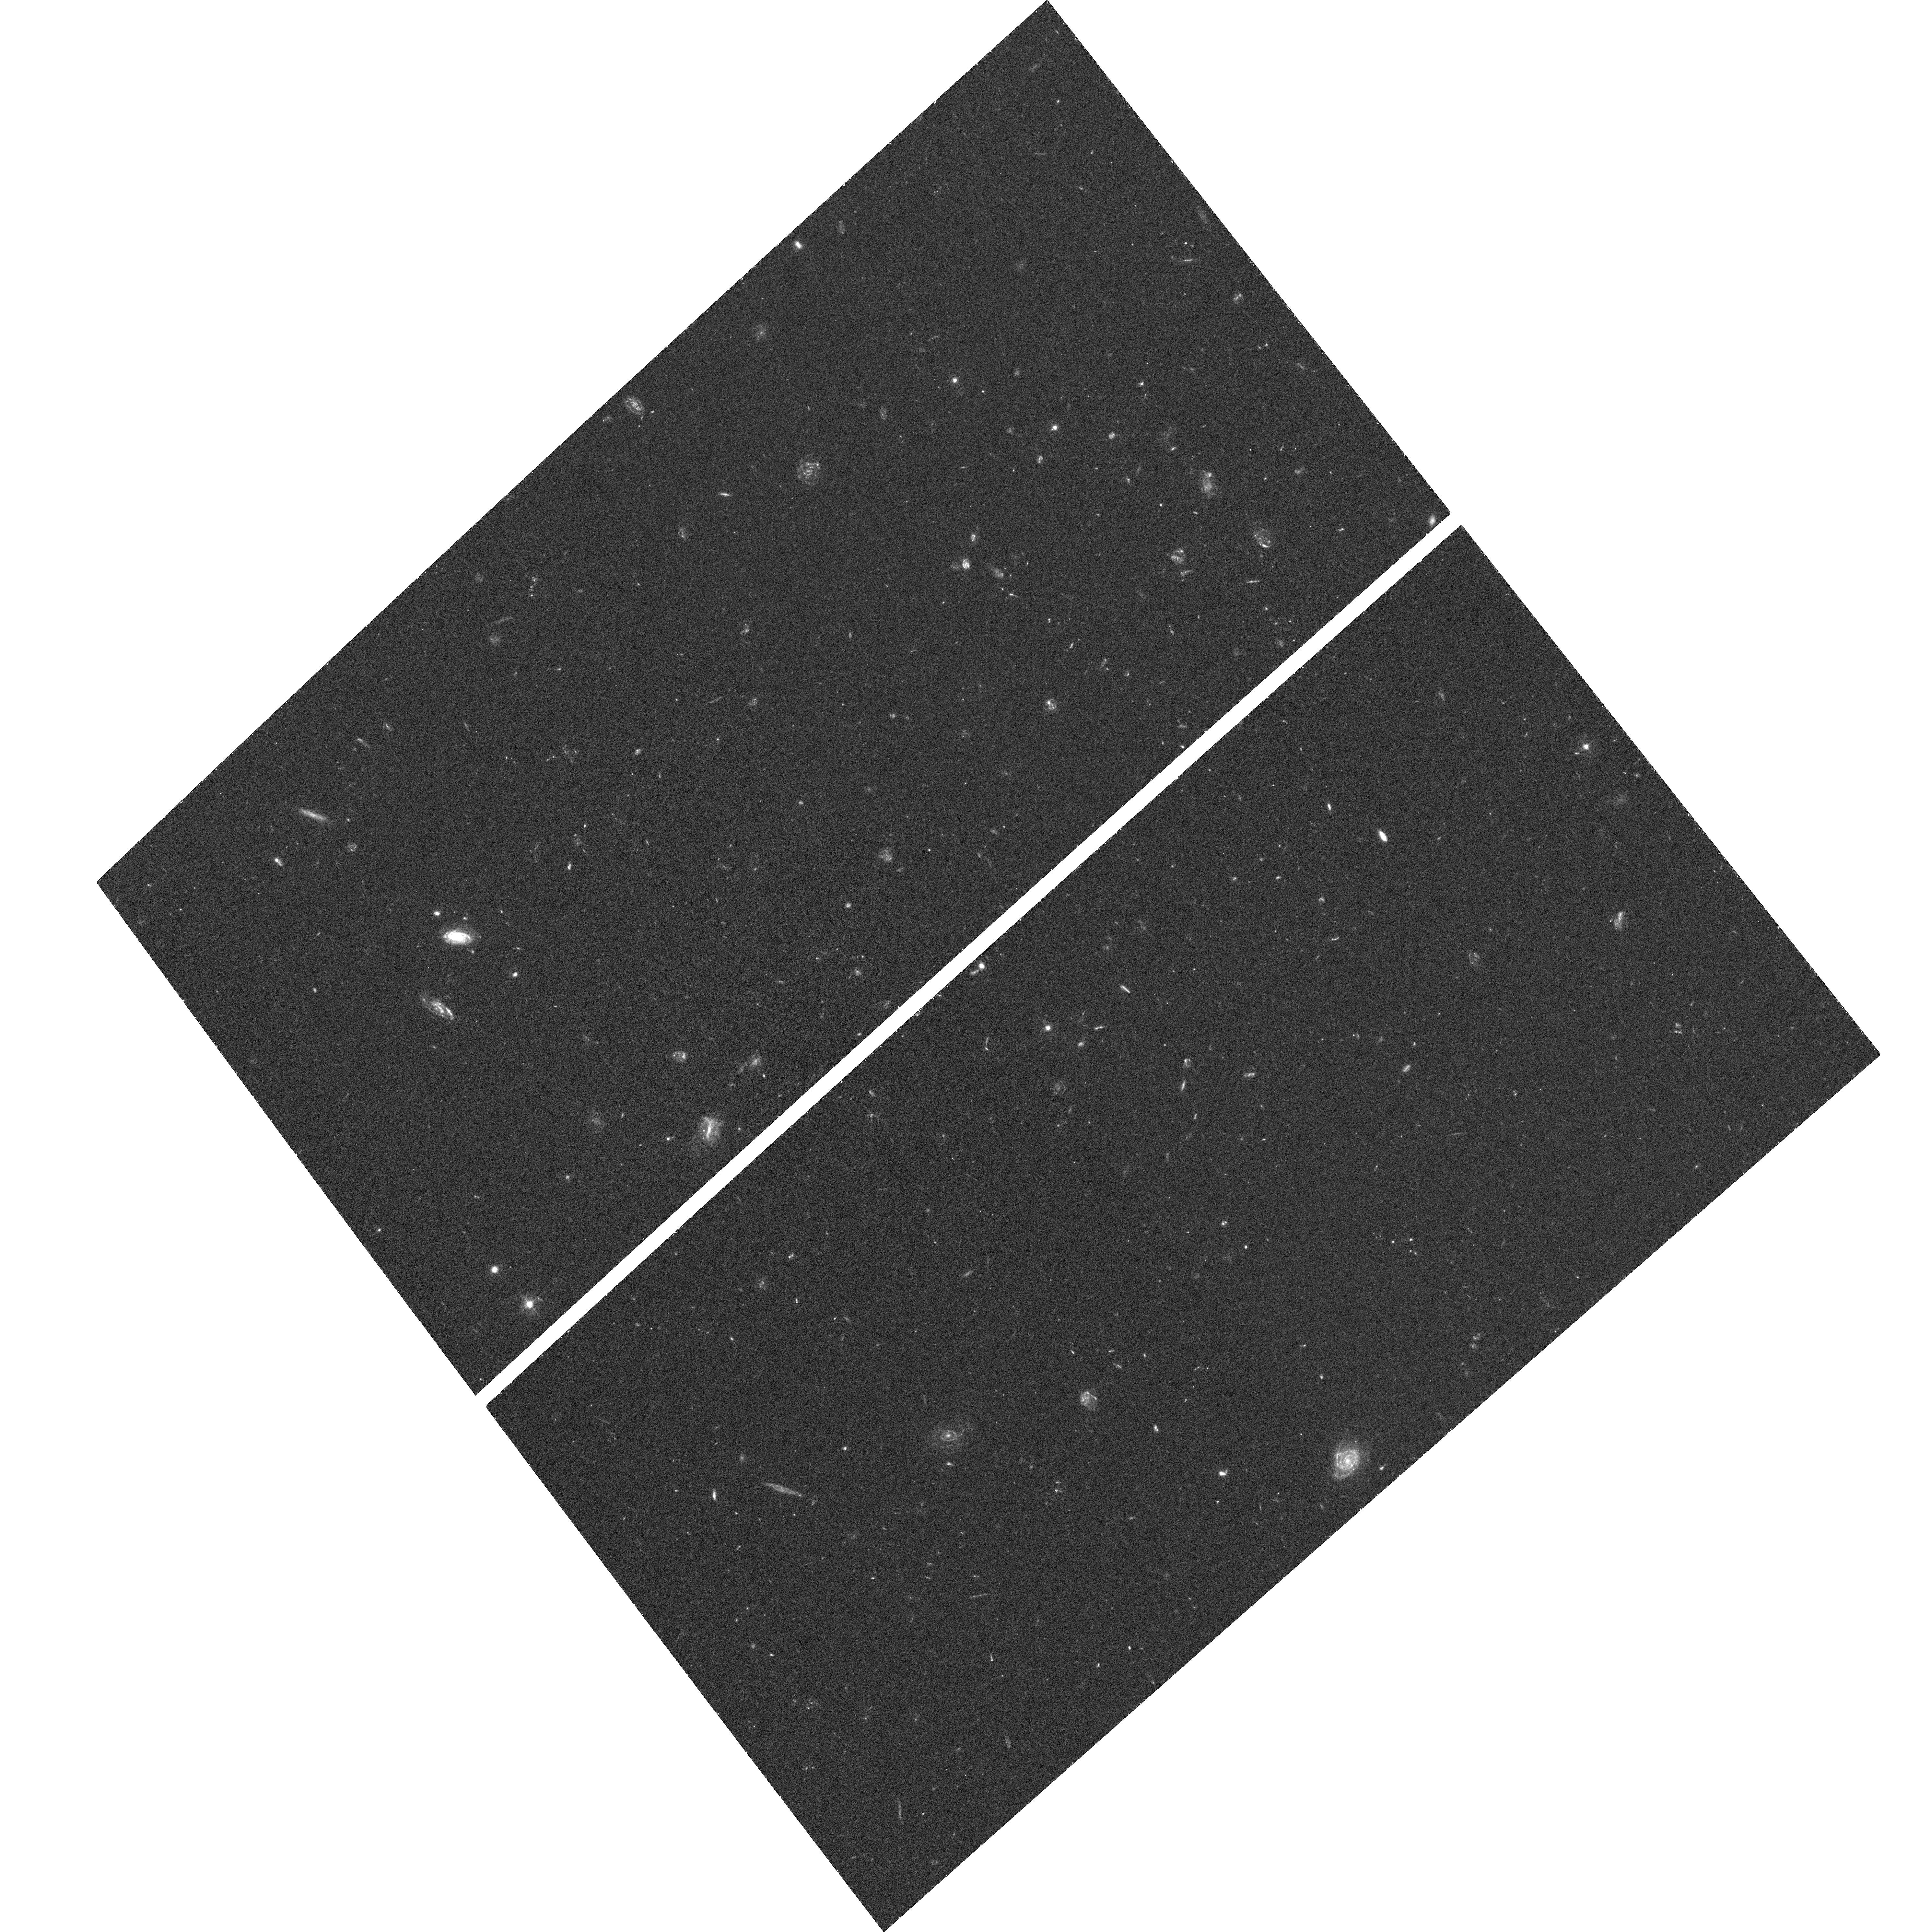
Target: CDF-SOUTH-UDF. Instrument: ACS/WFC. Filter: F435W. Exposure: 1.3 h. Observation ID: hst_10086_7d_acs_wfc_f435w_j8wc7d

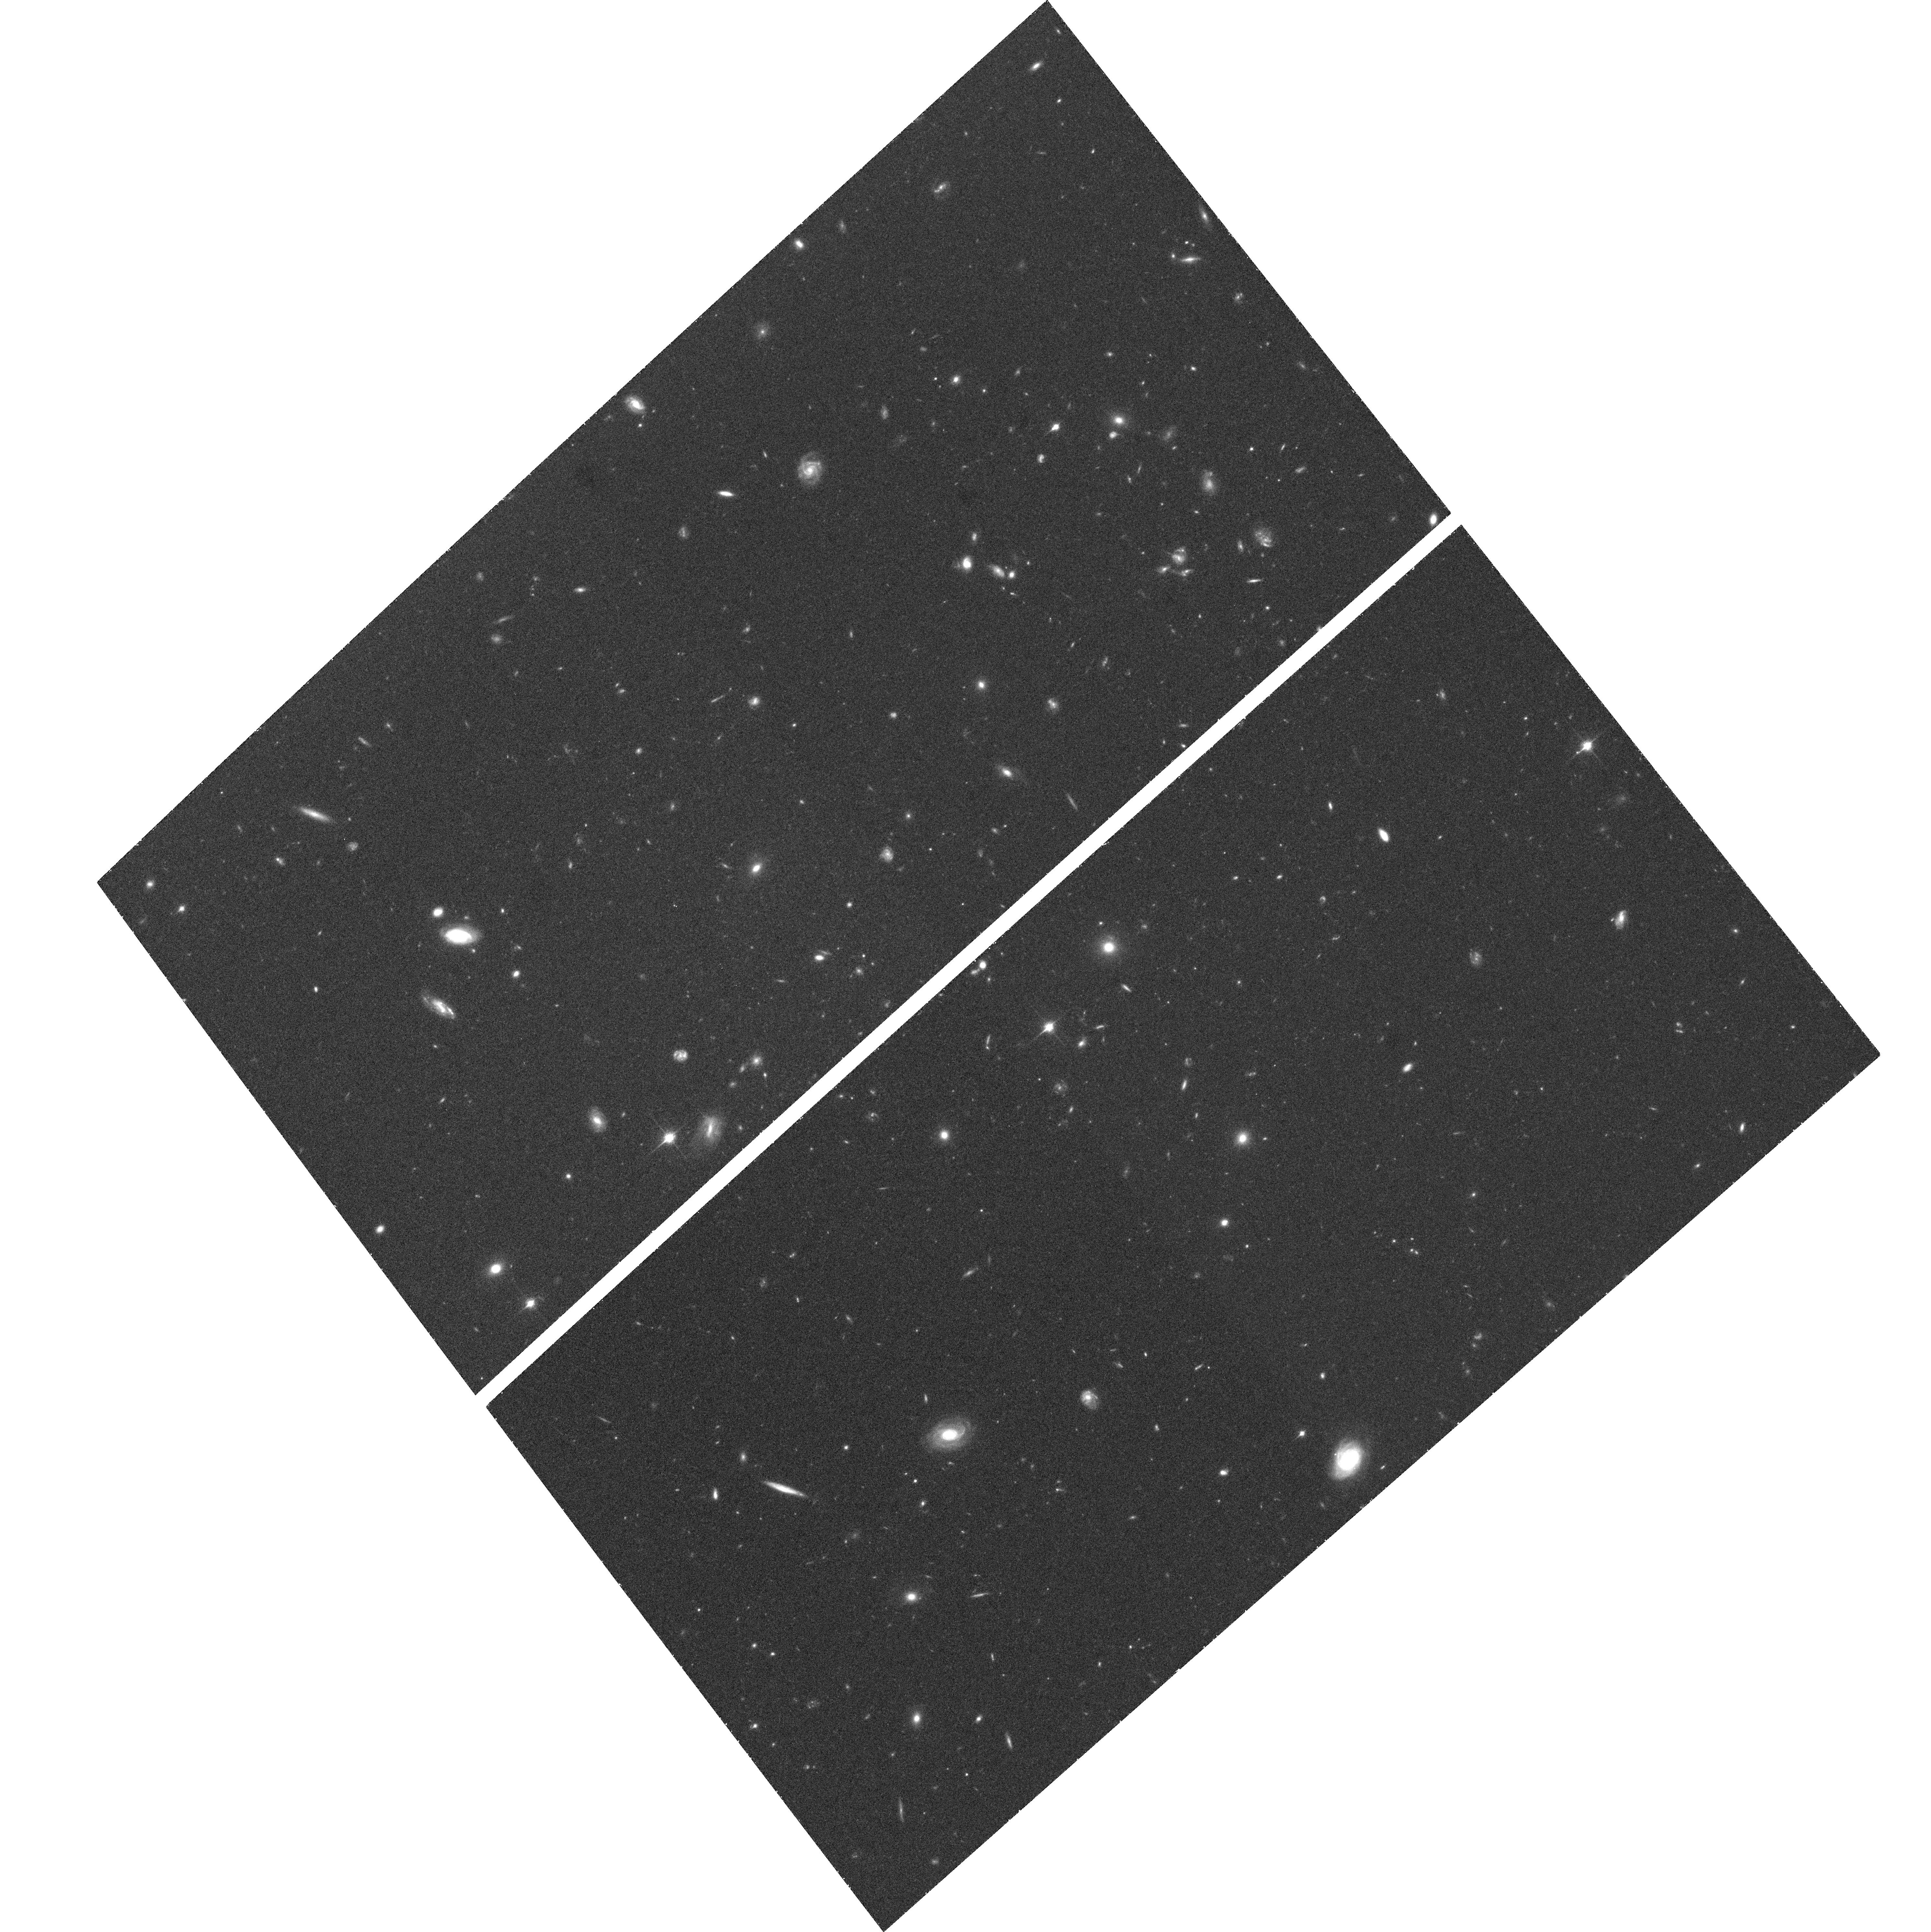
Target: CDF-SOUTH-UDF. Instrument: ACS/WFC. Filter: F850LP. Exposure: 1.3 h. Observation ID: hst_10086_7c_acs_wfc_f850lp_j8wc7c

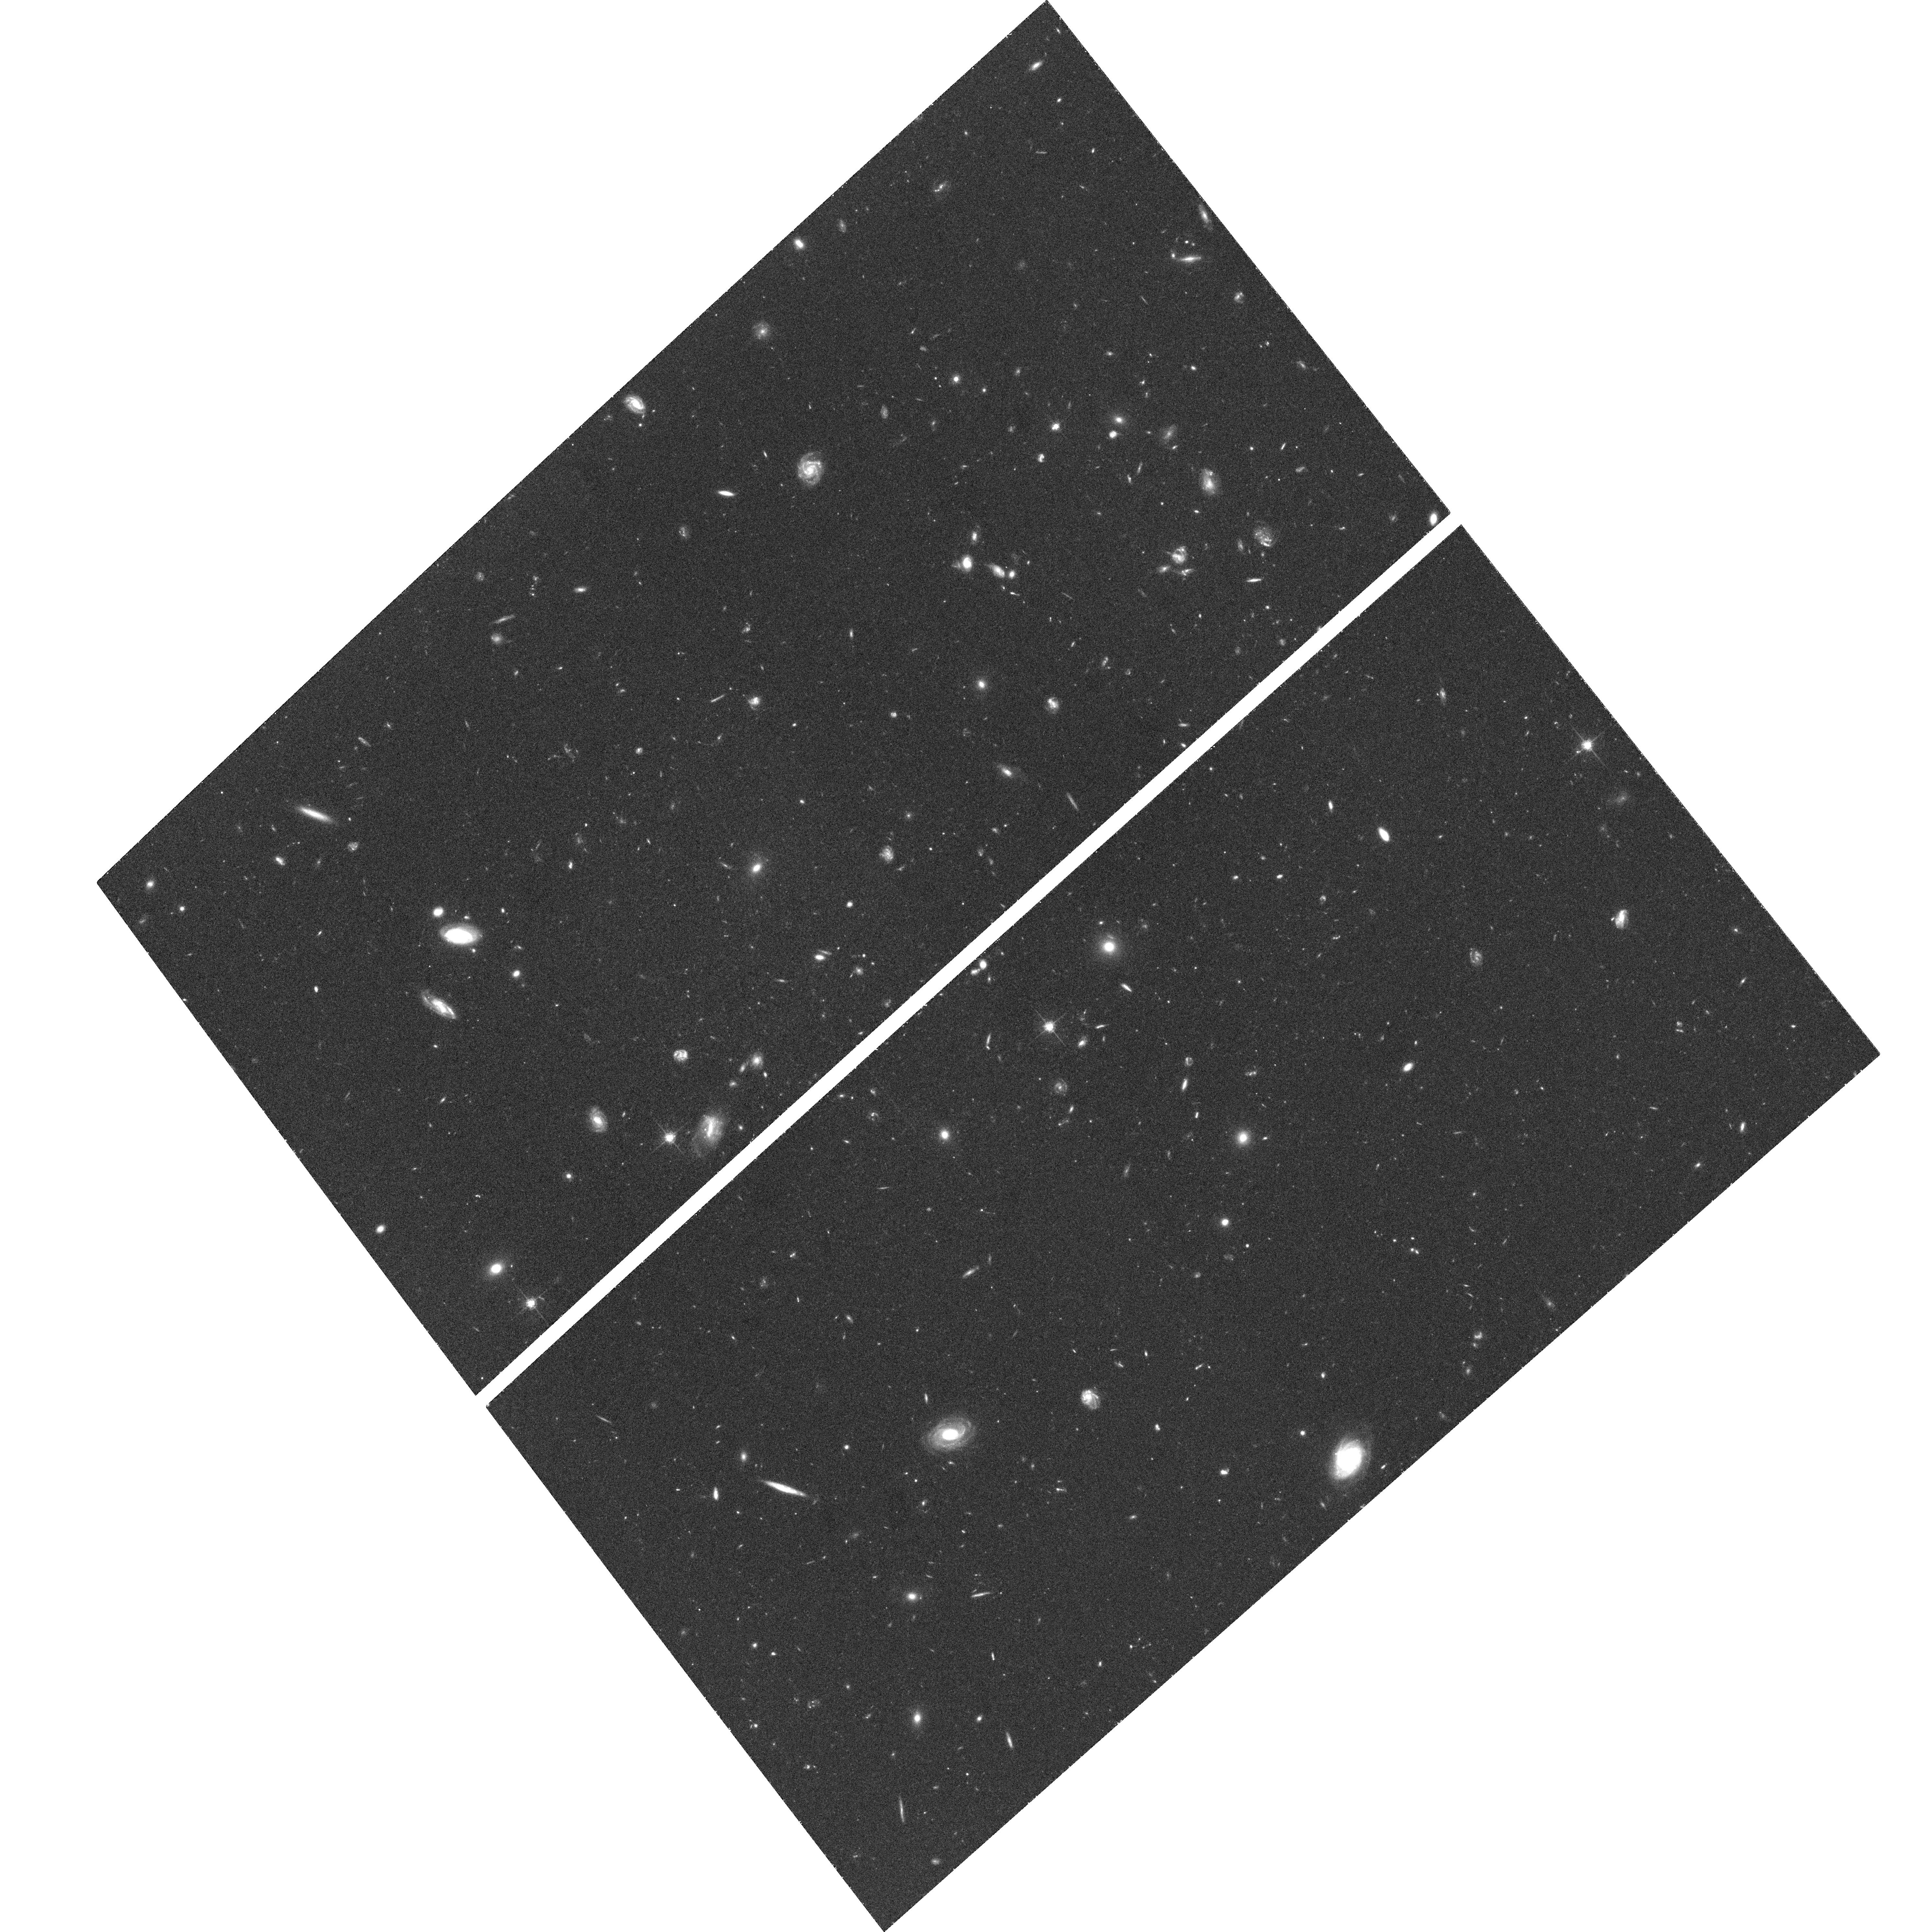
Target: CDF-SOUTH-UDF. Instrument: ACS/WFC. Filter: F775W. Exposure: 1.3 h. Observation ID: hst_10086_83_acs_wfc_f775w_j8wc83

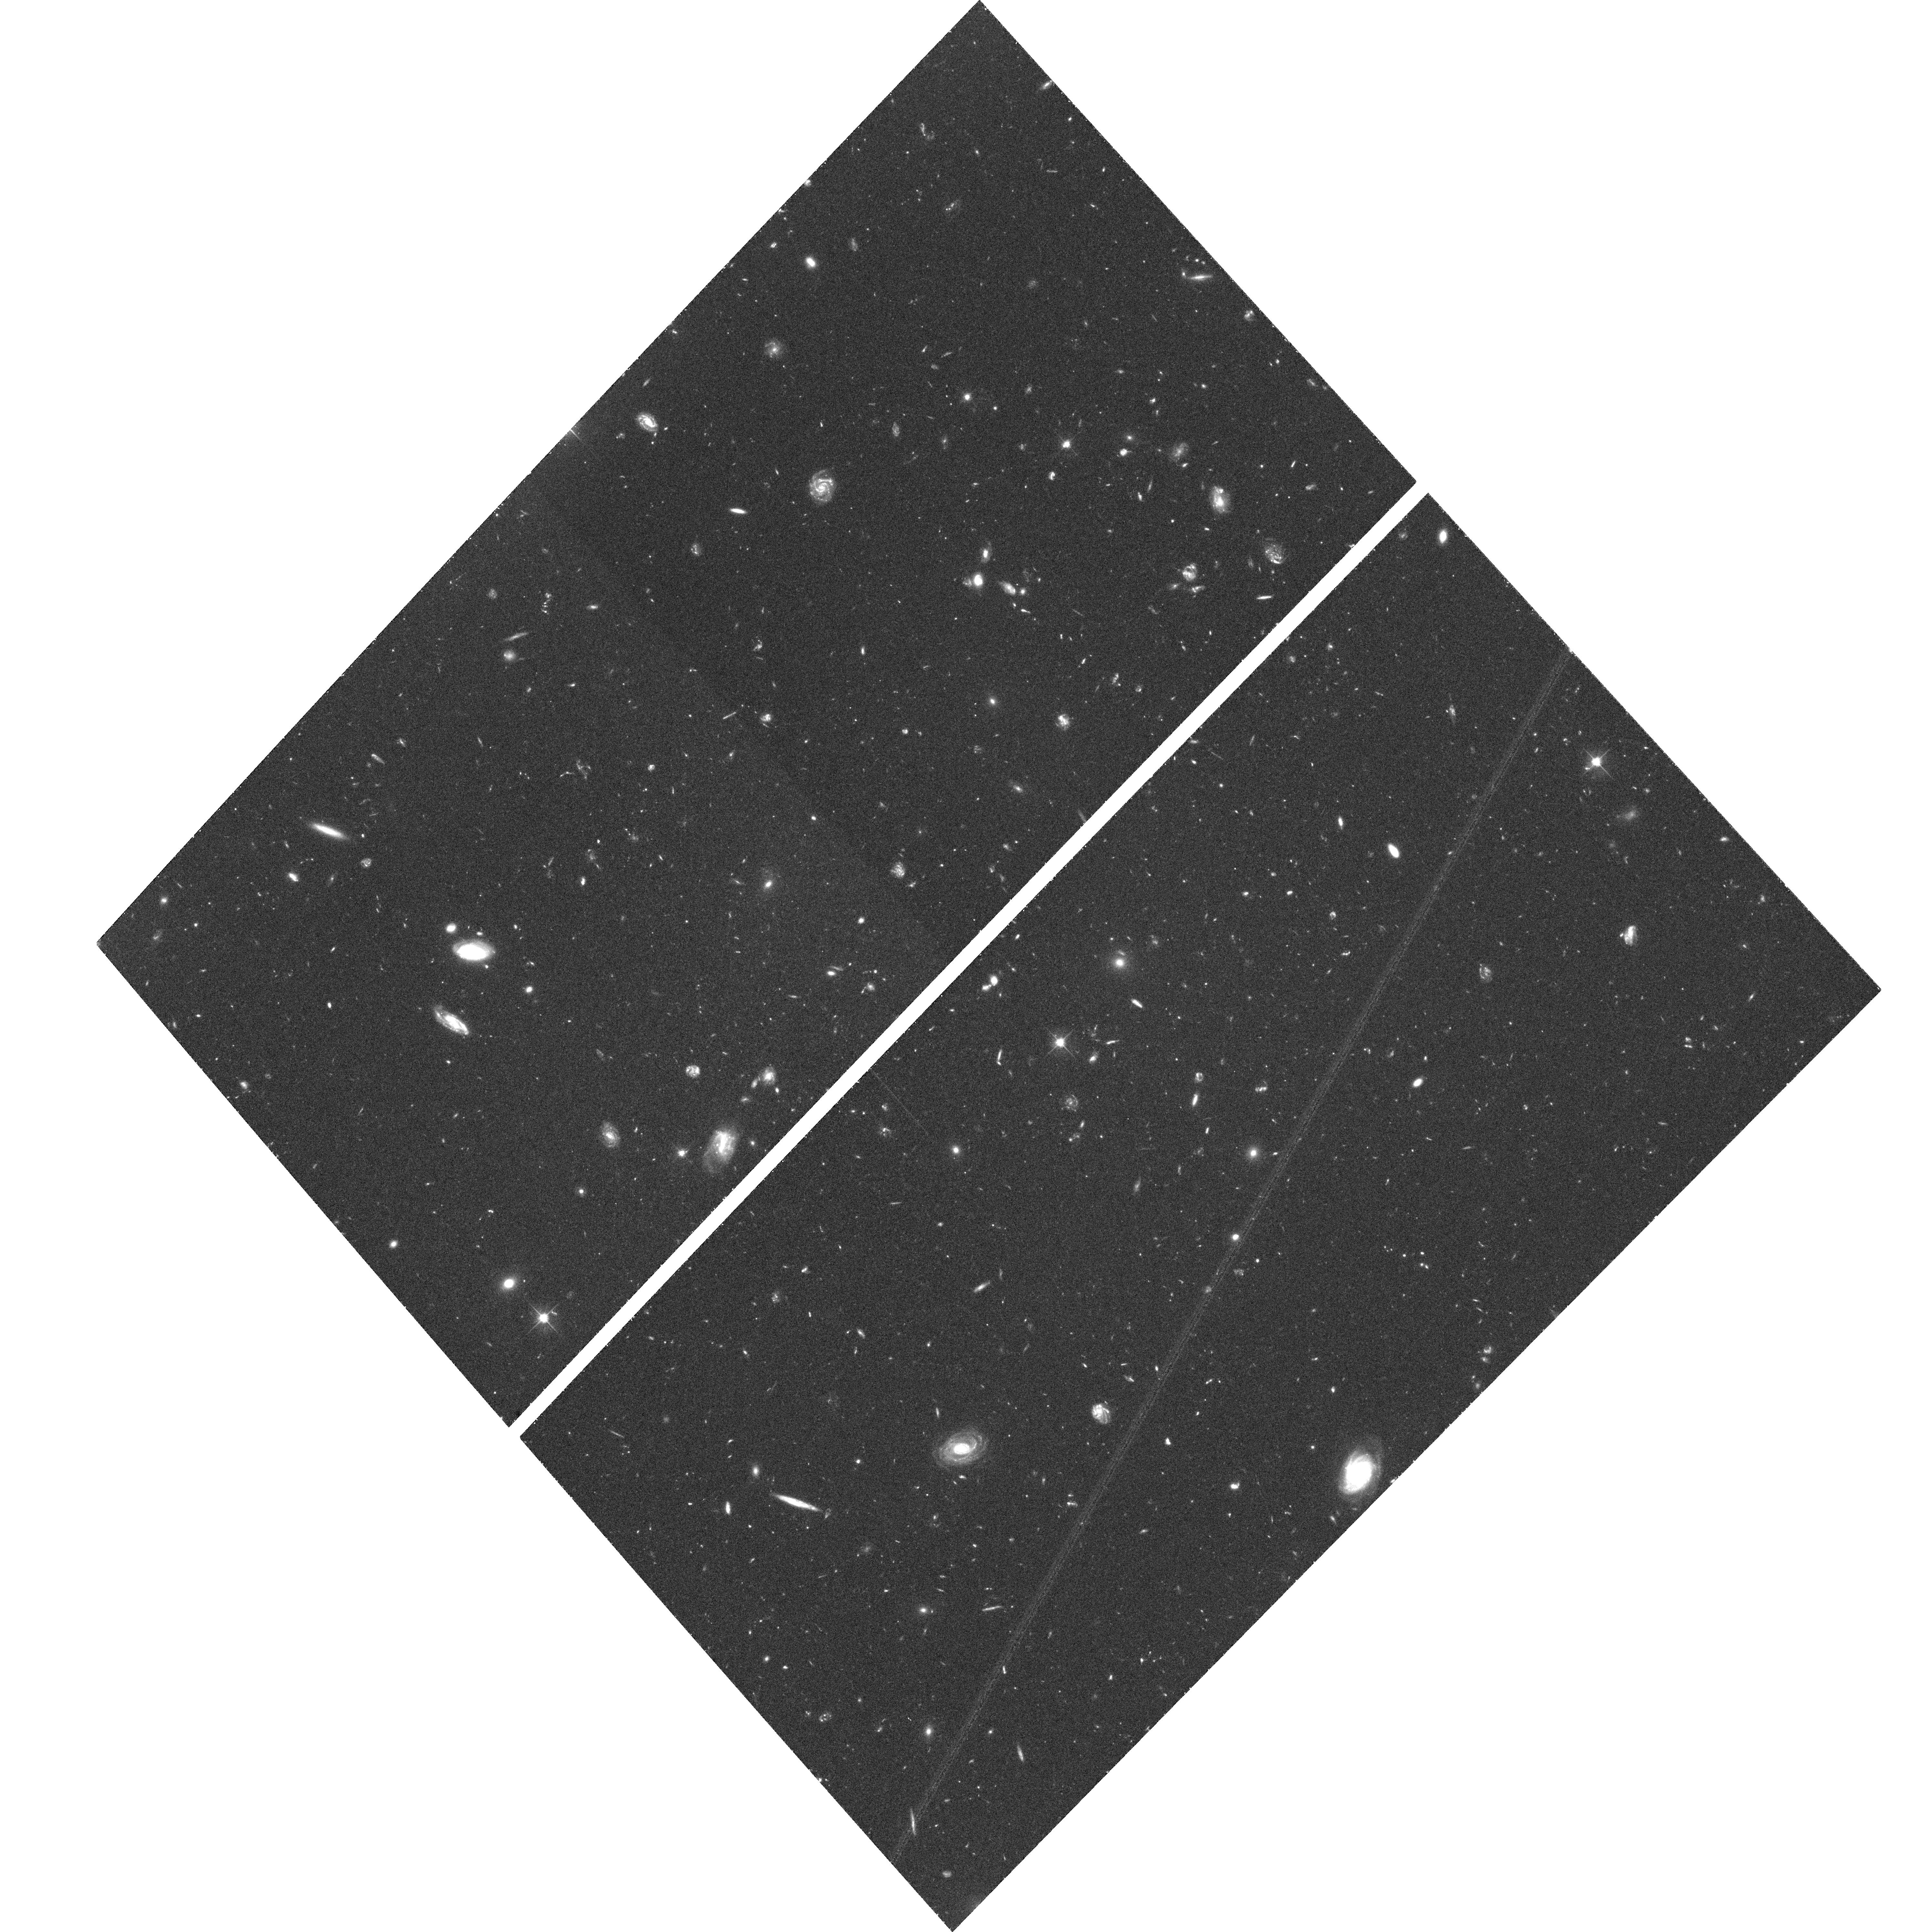
Target: CDF-SOUTH-UDF. Instrument: ACS/WFC. Filter: F606W. Exposure: 1.4 h. Observation ID: hst_10086_87_acs_wfc_f606w_j8wc87

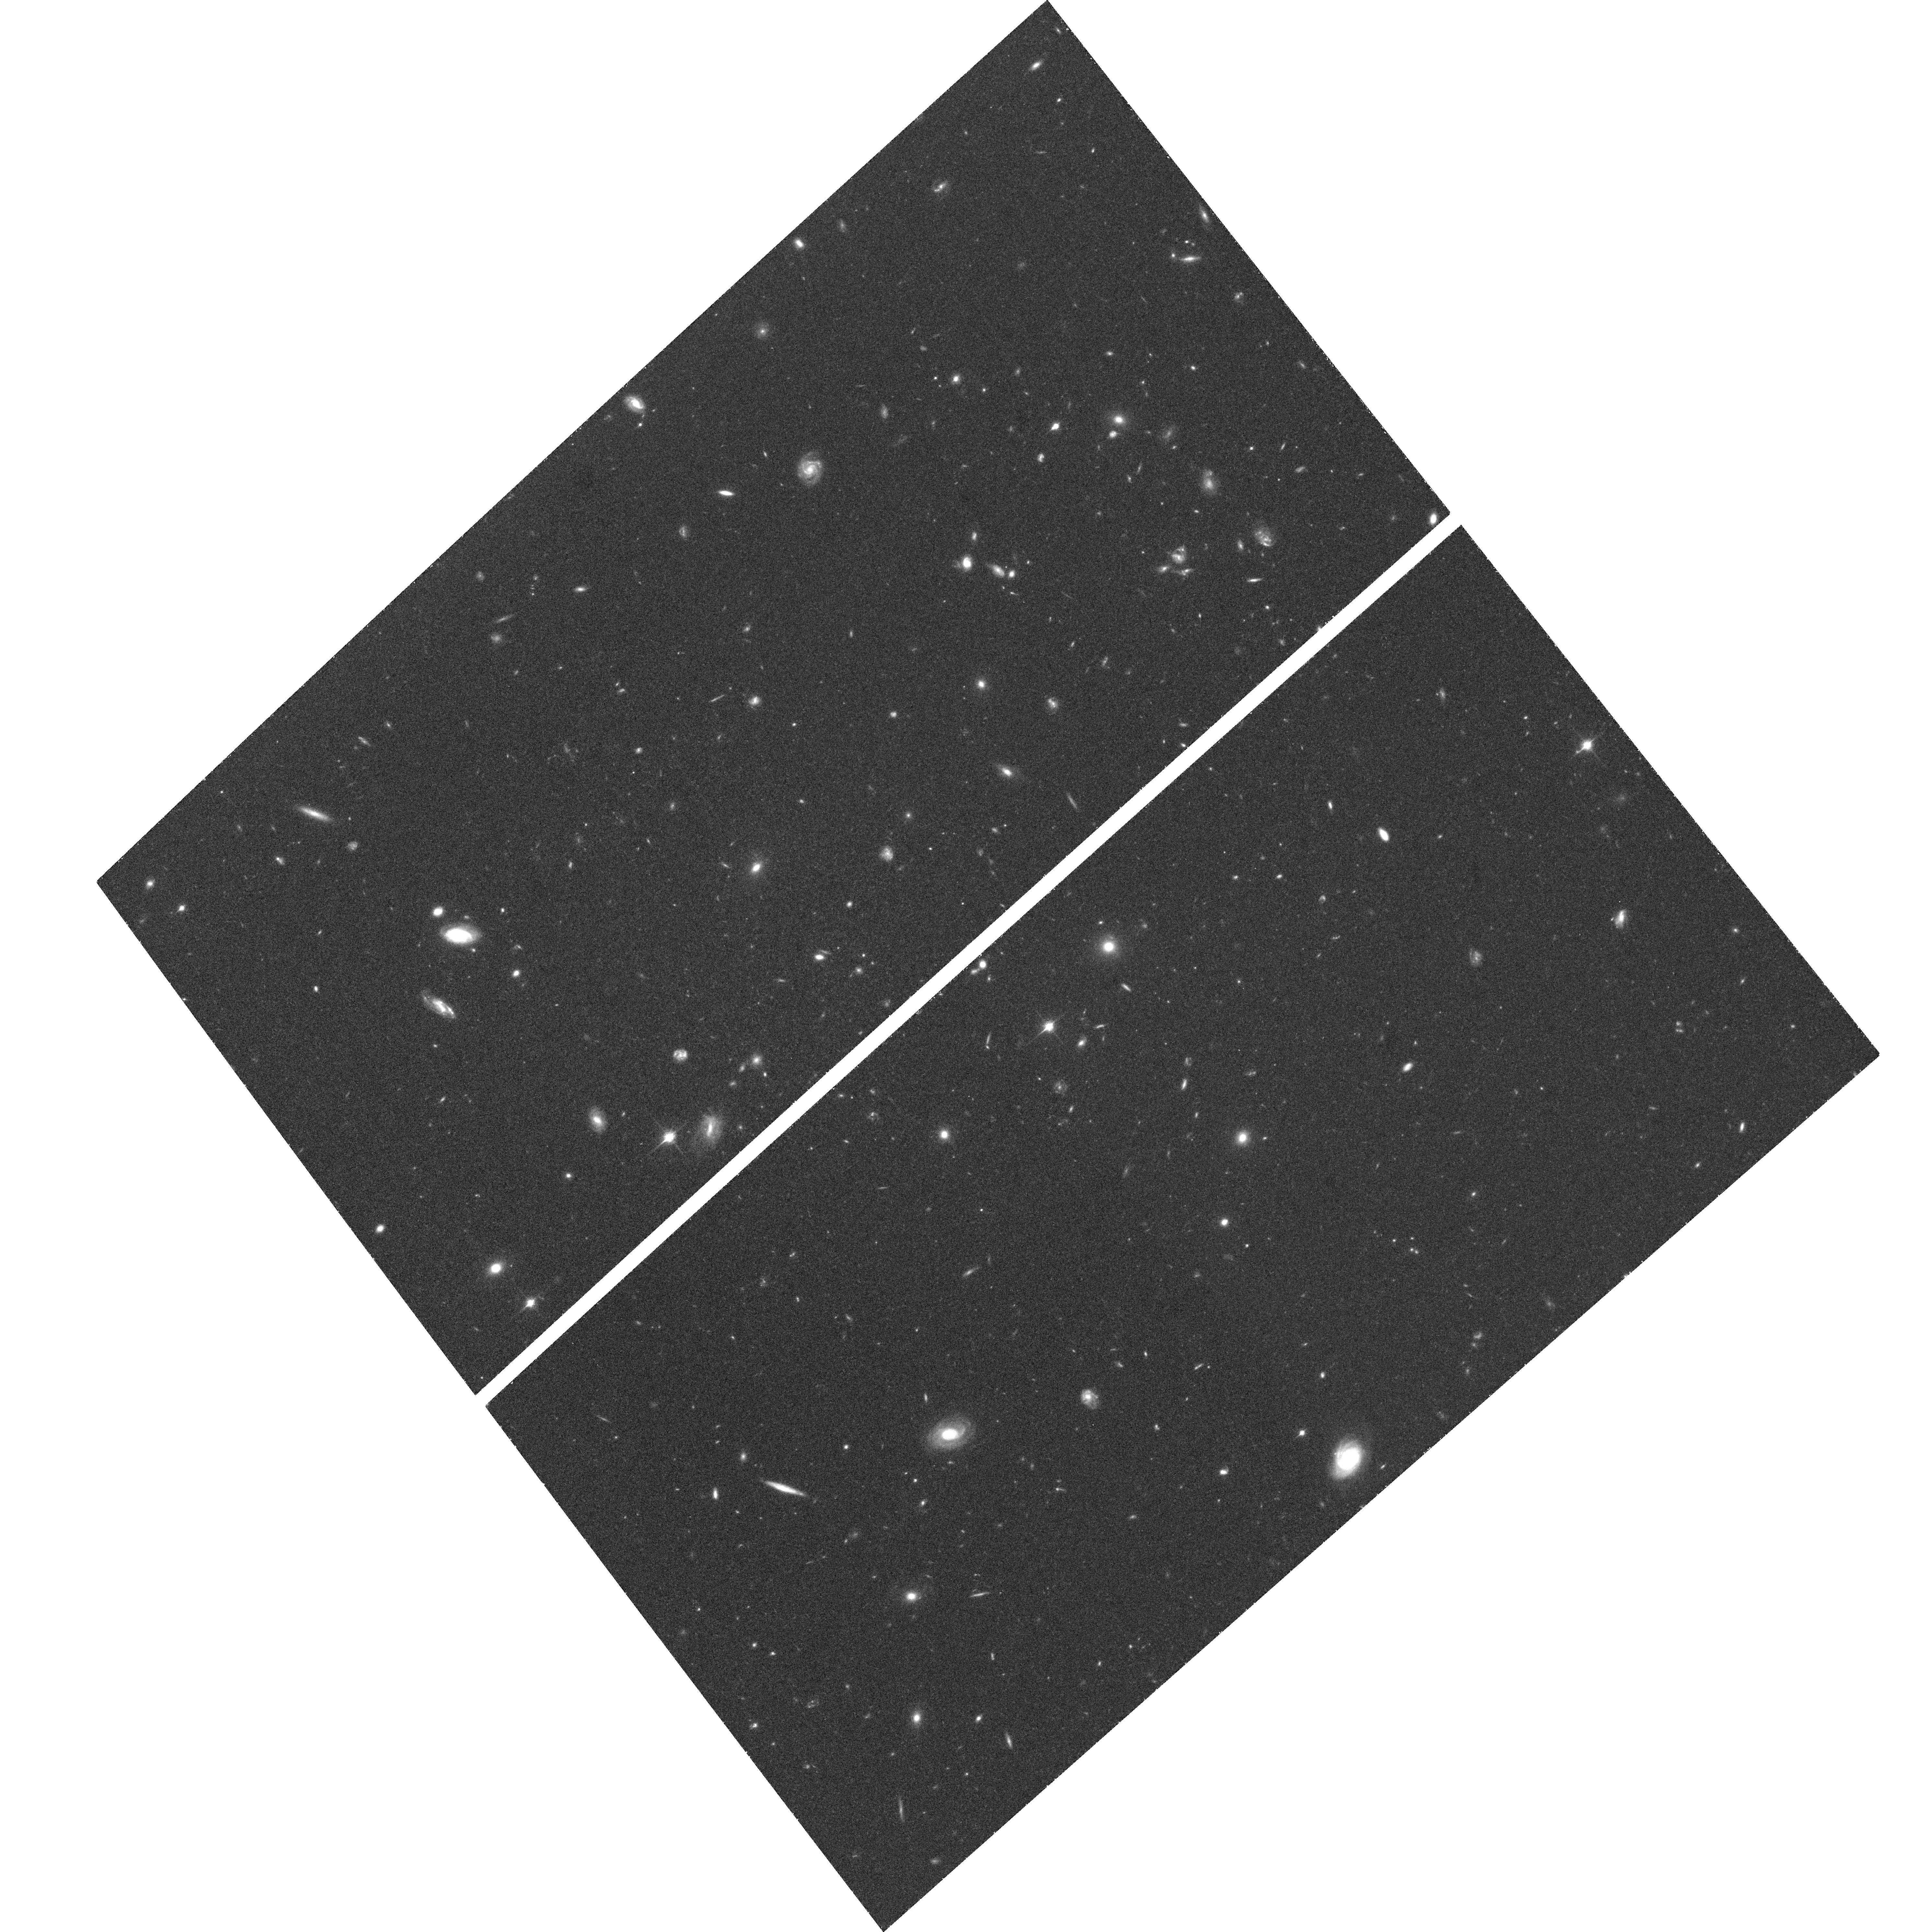
Target: CDF-SOUTH-UDF. Instrument: ACS/WFC. Filter: F850LP. Exposure: 1.3 h. Observation ID: hst_10086_84_acs_wfc_f850lp_j8wc84

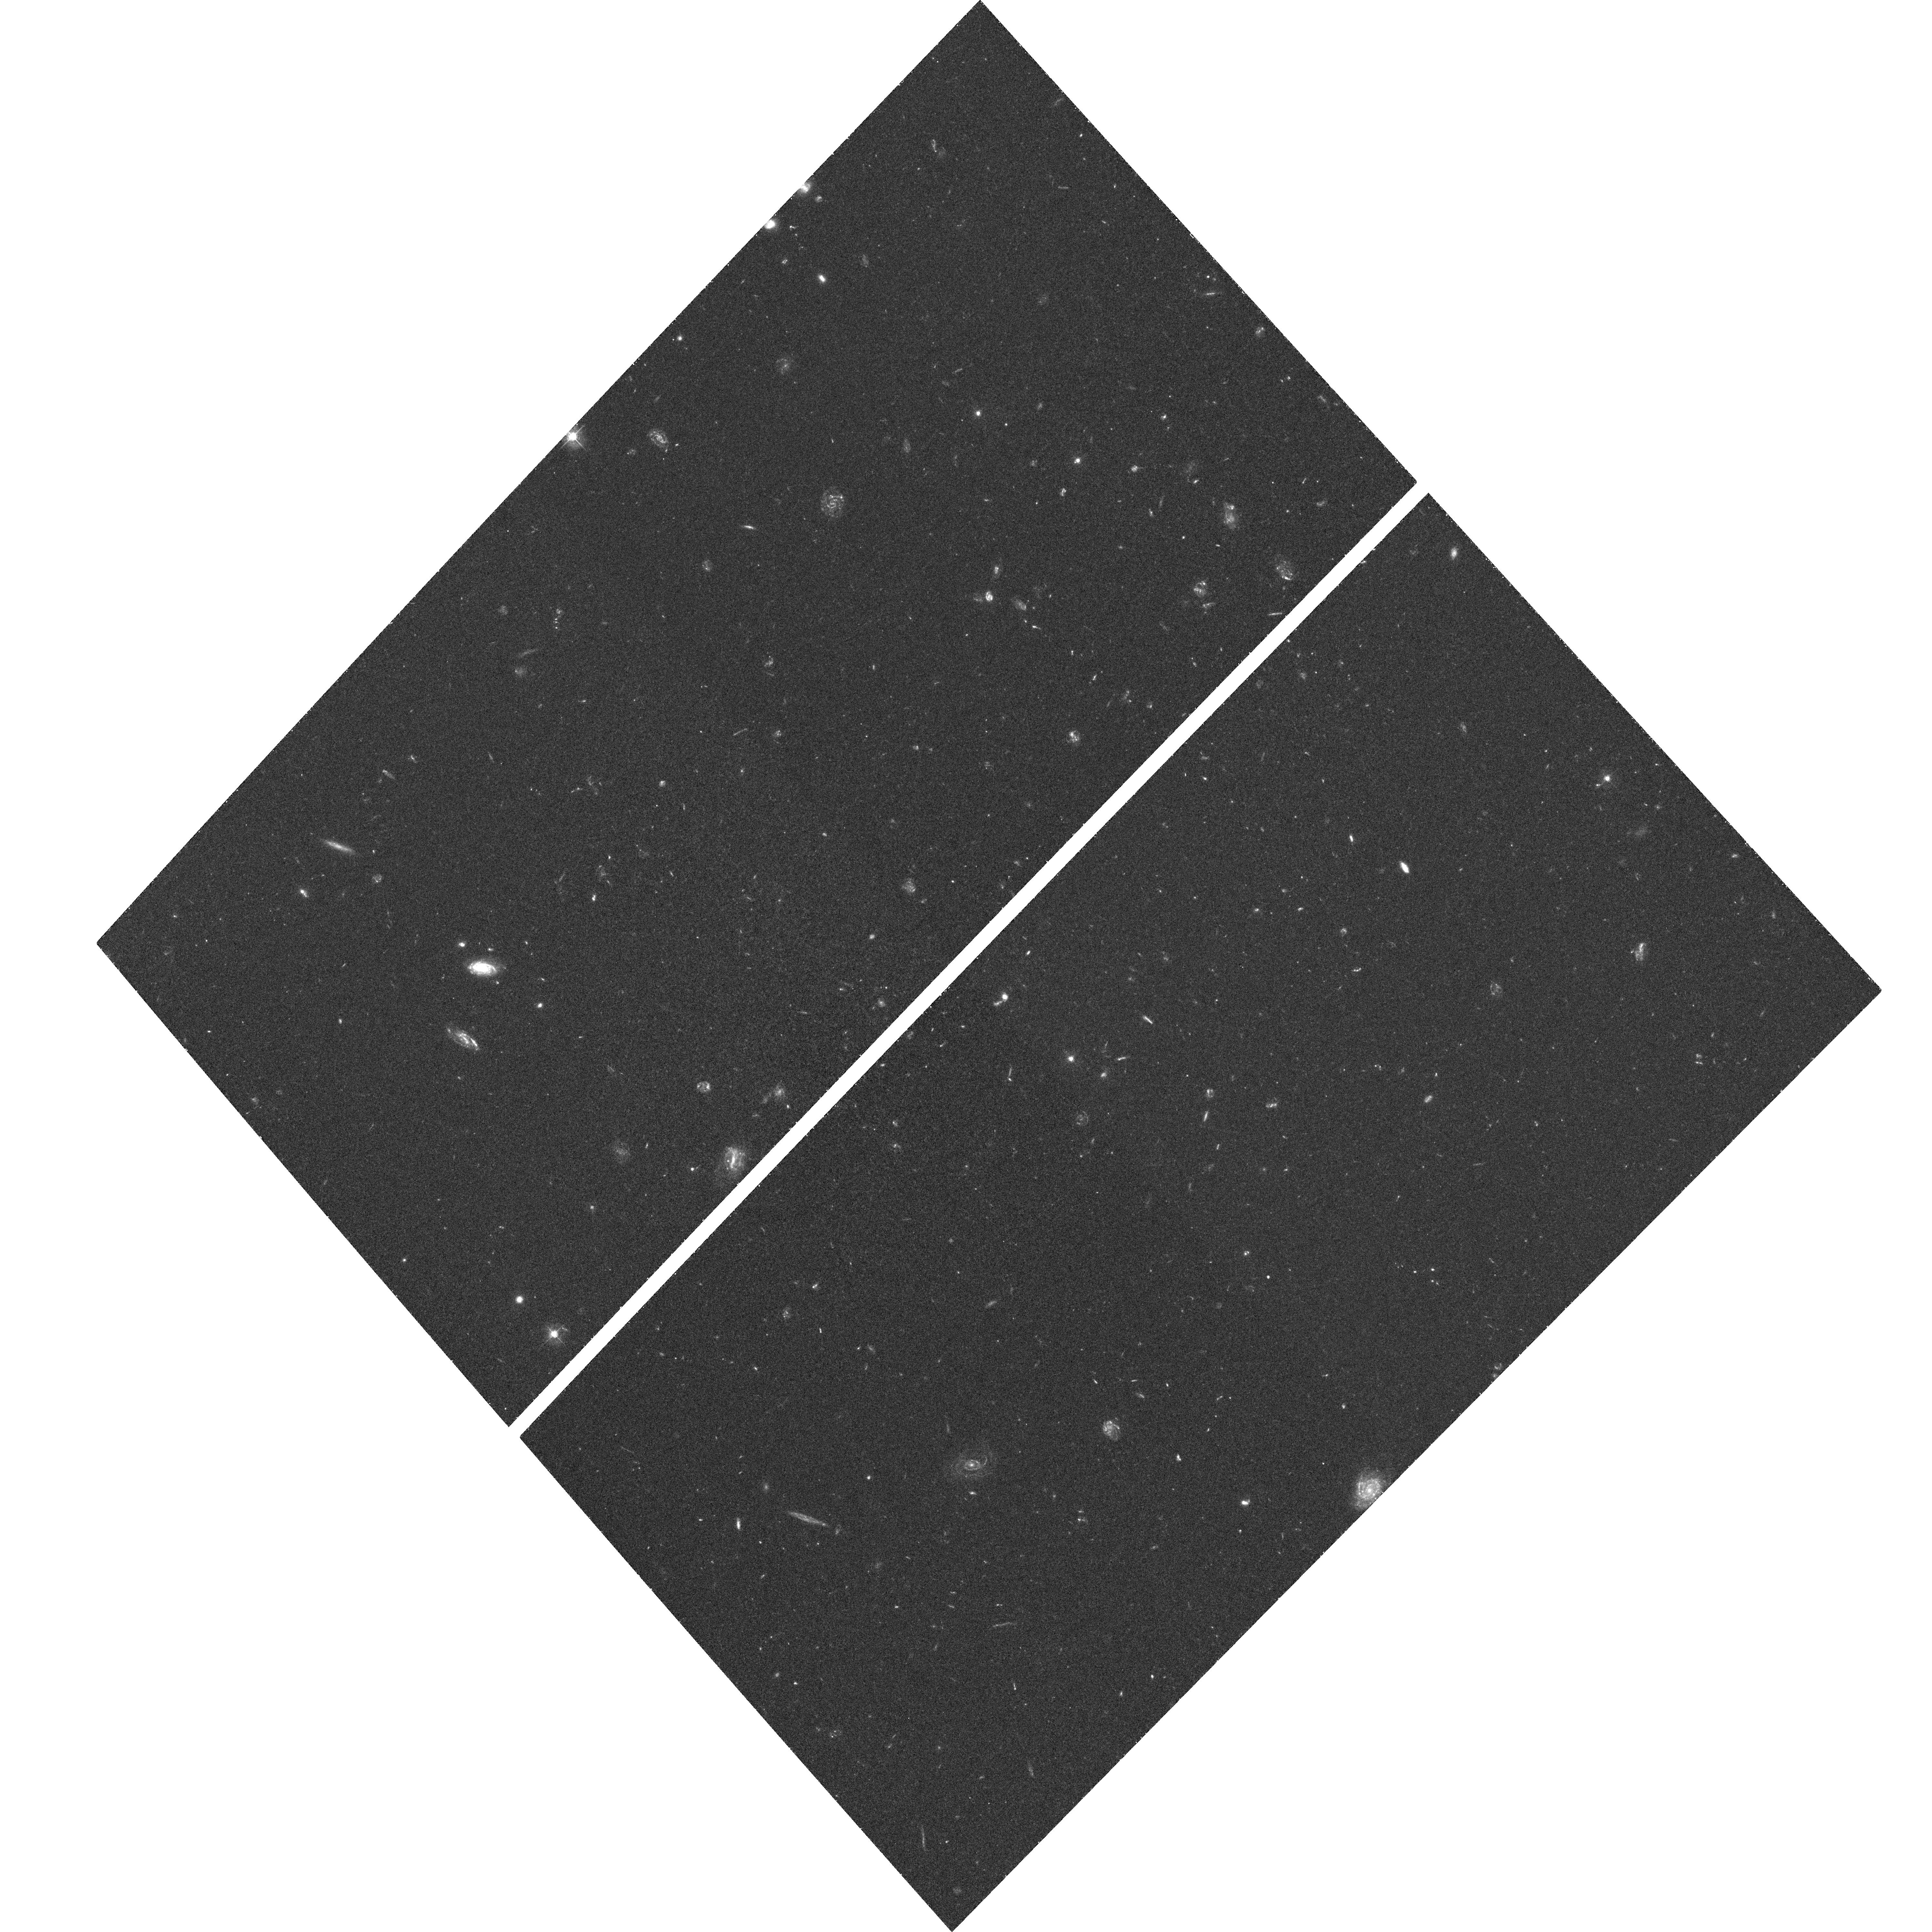
Target: CDF-SOUTH-UDF. Instrument: ACS/WFC. Filter: F435W. Exposure: 1.3 h. Observation ID: hst_10086_86_acs_wfc_f435w_j8wc86

The Ultra Deep Field with ACS (PI: Beckwith, Steven)

The ACS Ultra Deep Field (UDF) is a survey carried out by using Director's Discretionary time. The main science driver are galaxy evolution and cosmology. The primary instrument is the Advanced Camera for Surveys but WFPC2 and NICMOS will also be used in parallel. The data will be made public. The UDF consists of a single ultra-deep field (410 orbits in total) within the CDF-S GOODS area. The survey will use four filters: F435W (55 orbits), F606W (55 orbits), F775W (150 orbits), and F850LP (150 orbits). The F435W (B) and F606W (V) exposures will be one magnitude deeper than the equivalent HDF filters. The F775W (I) exposure will be 1.5 magnitude deeper than the equivalent HDF exposure. The depth in F775W and F850LP is optimized for searching very red objects - like z=6 galaxies - at the detection limit of the F850LP image. The pointing will be RA(J2000)=3 32 40.0 and Decl.(J2000)=-27 48 00. These coordinates may change slightly due to guide star availability and implementation issues. We will attempt to include in the field both a spectroscopically confirmed z=5.8 galaxy and a spectroscopically confirmed type Ia SN at z=1.3. The pointing avoids the gaps with the lowest effective exposure on the Chandra ACIS image of CDFS. This basic structure of the survey represents a consensus recommendation of a Scientific Advisory Committee to the STScI Director Steven Beckwith. A local Working Group is looking in detail at the implementation of the survey.